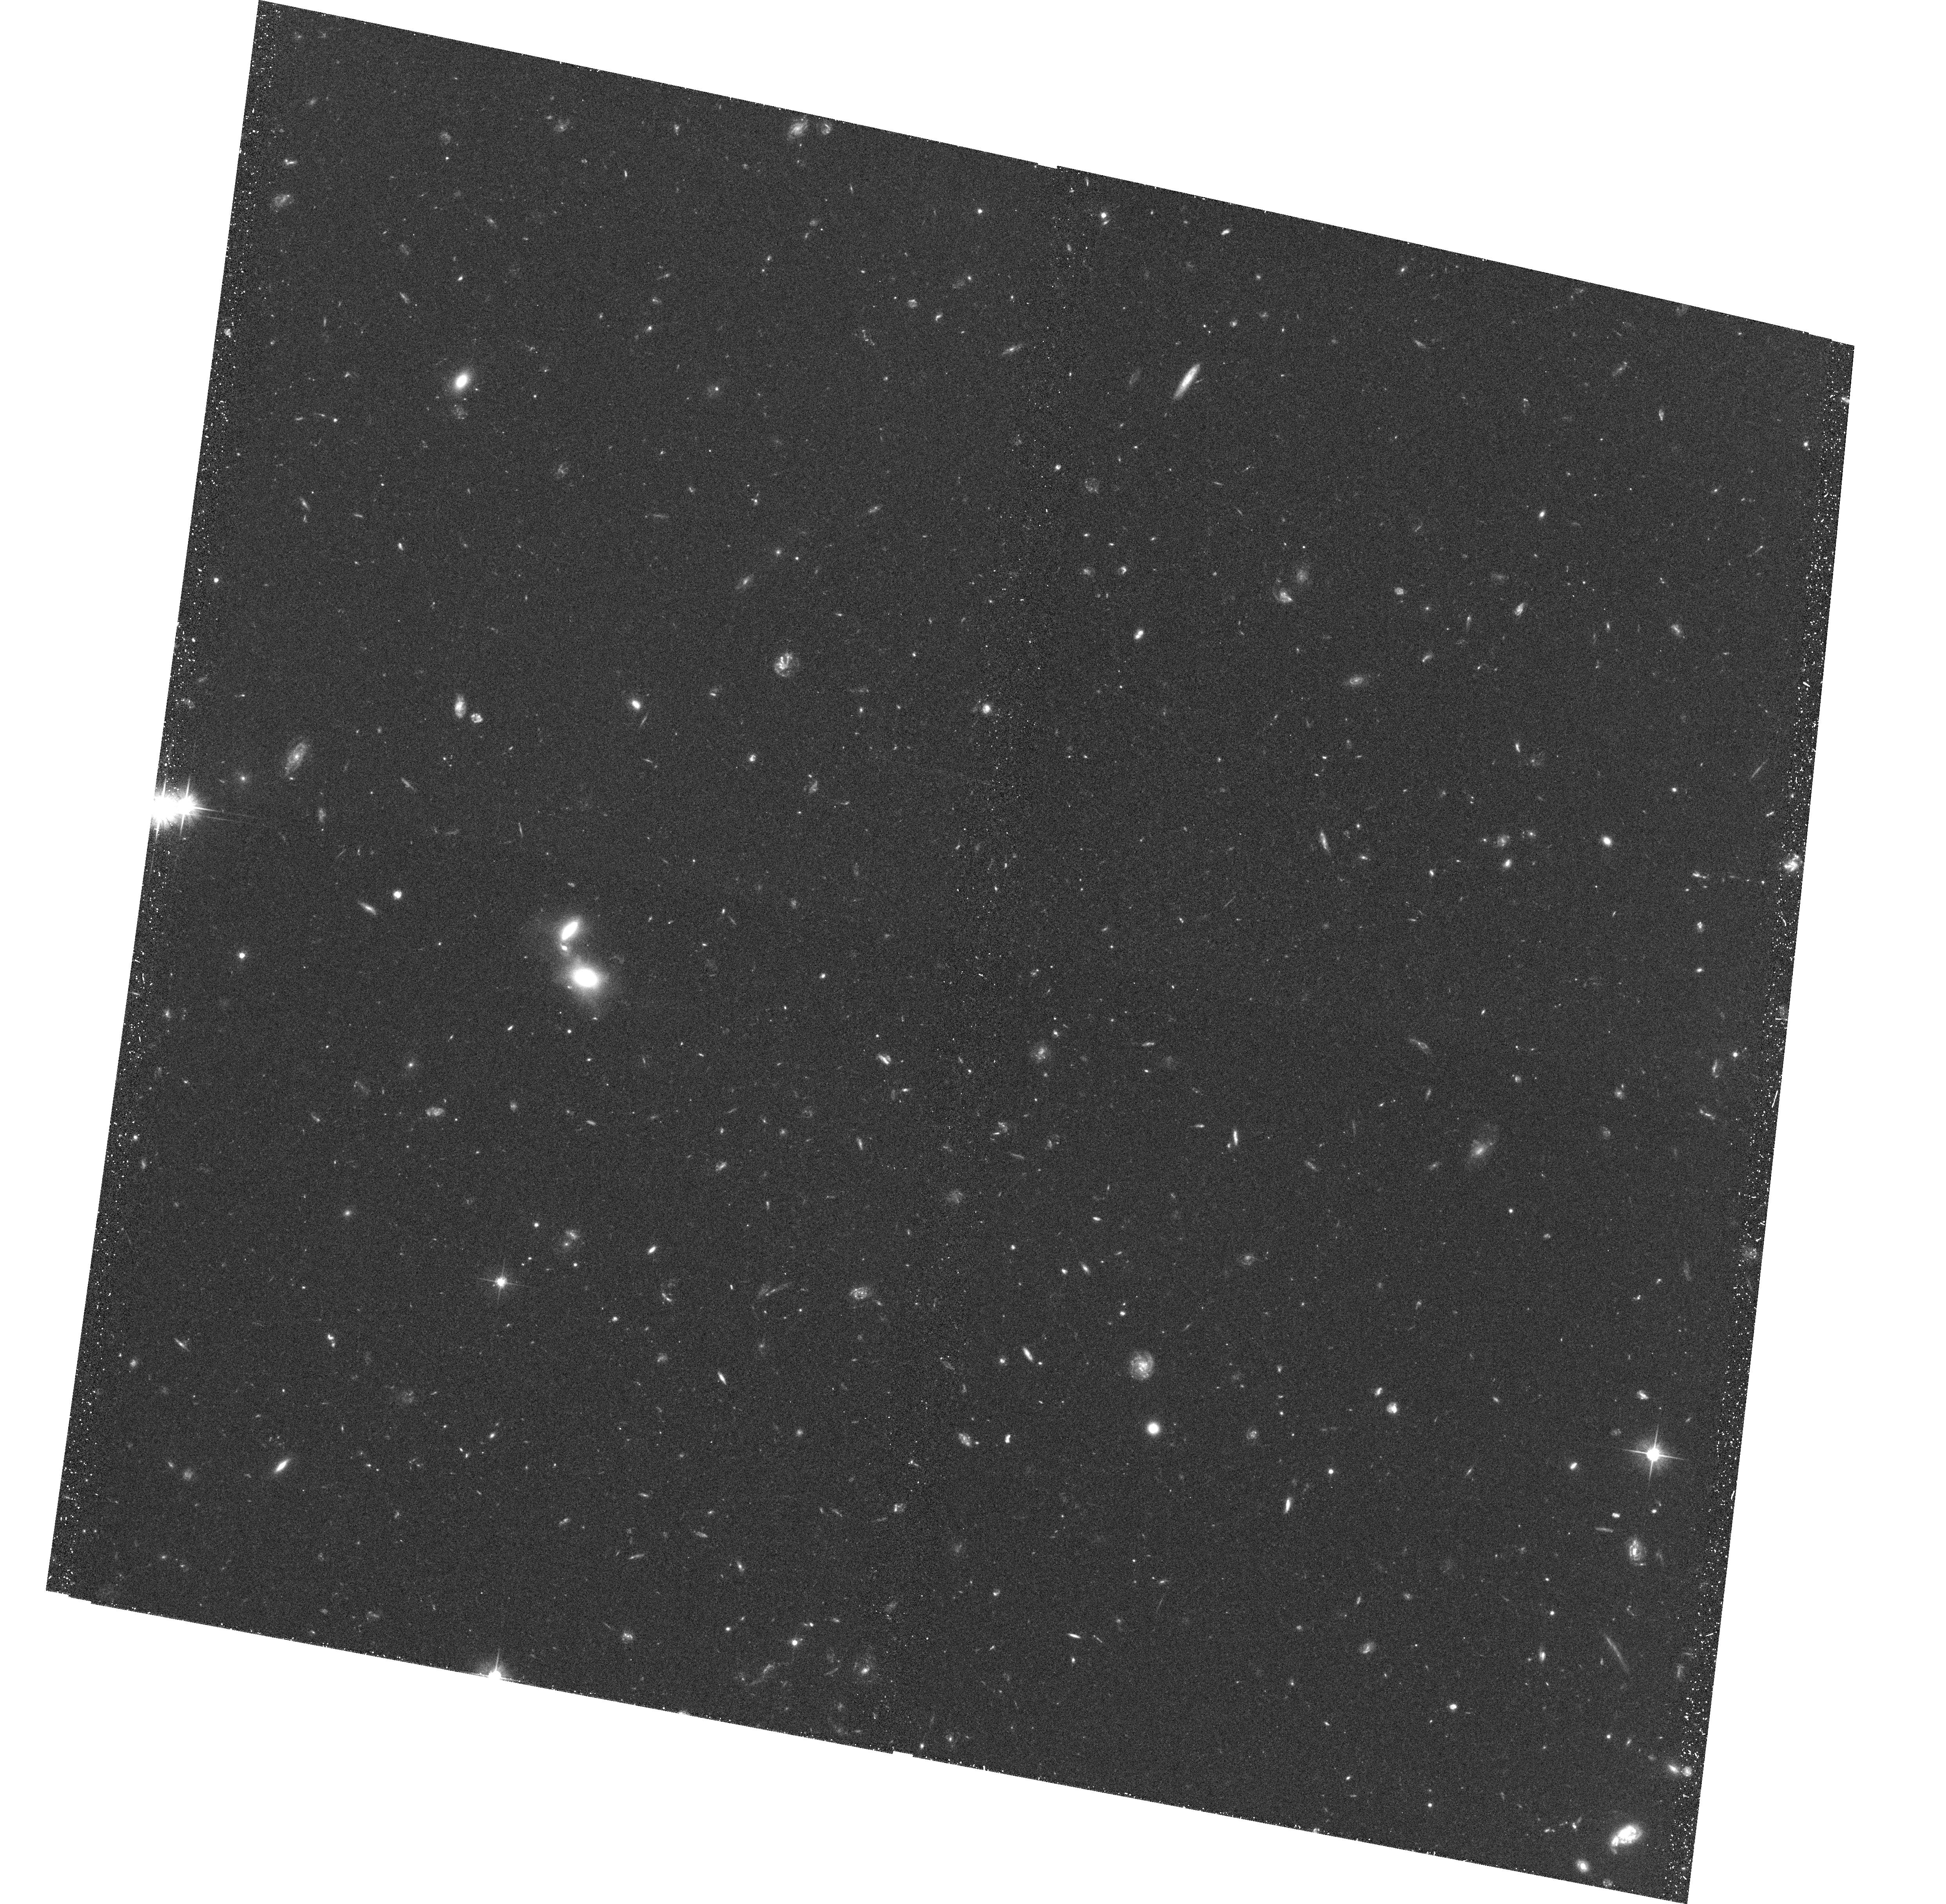
Target: CL-J1226.9+3332-POS2
Instrument: ACS/WFC
Filter: F606W
Exposure: 39 min
Observation ID: hst_10696_02_acs_wfc_f606w_j9e102

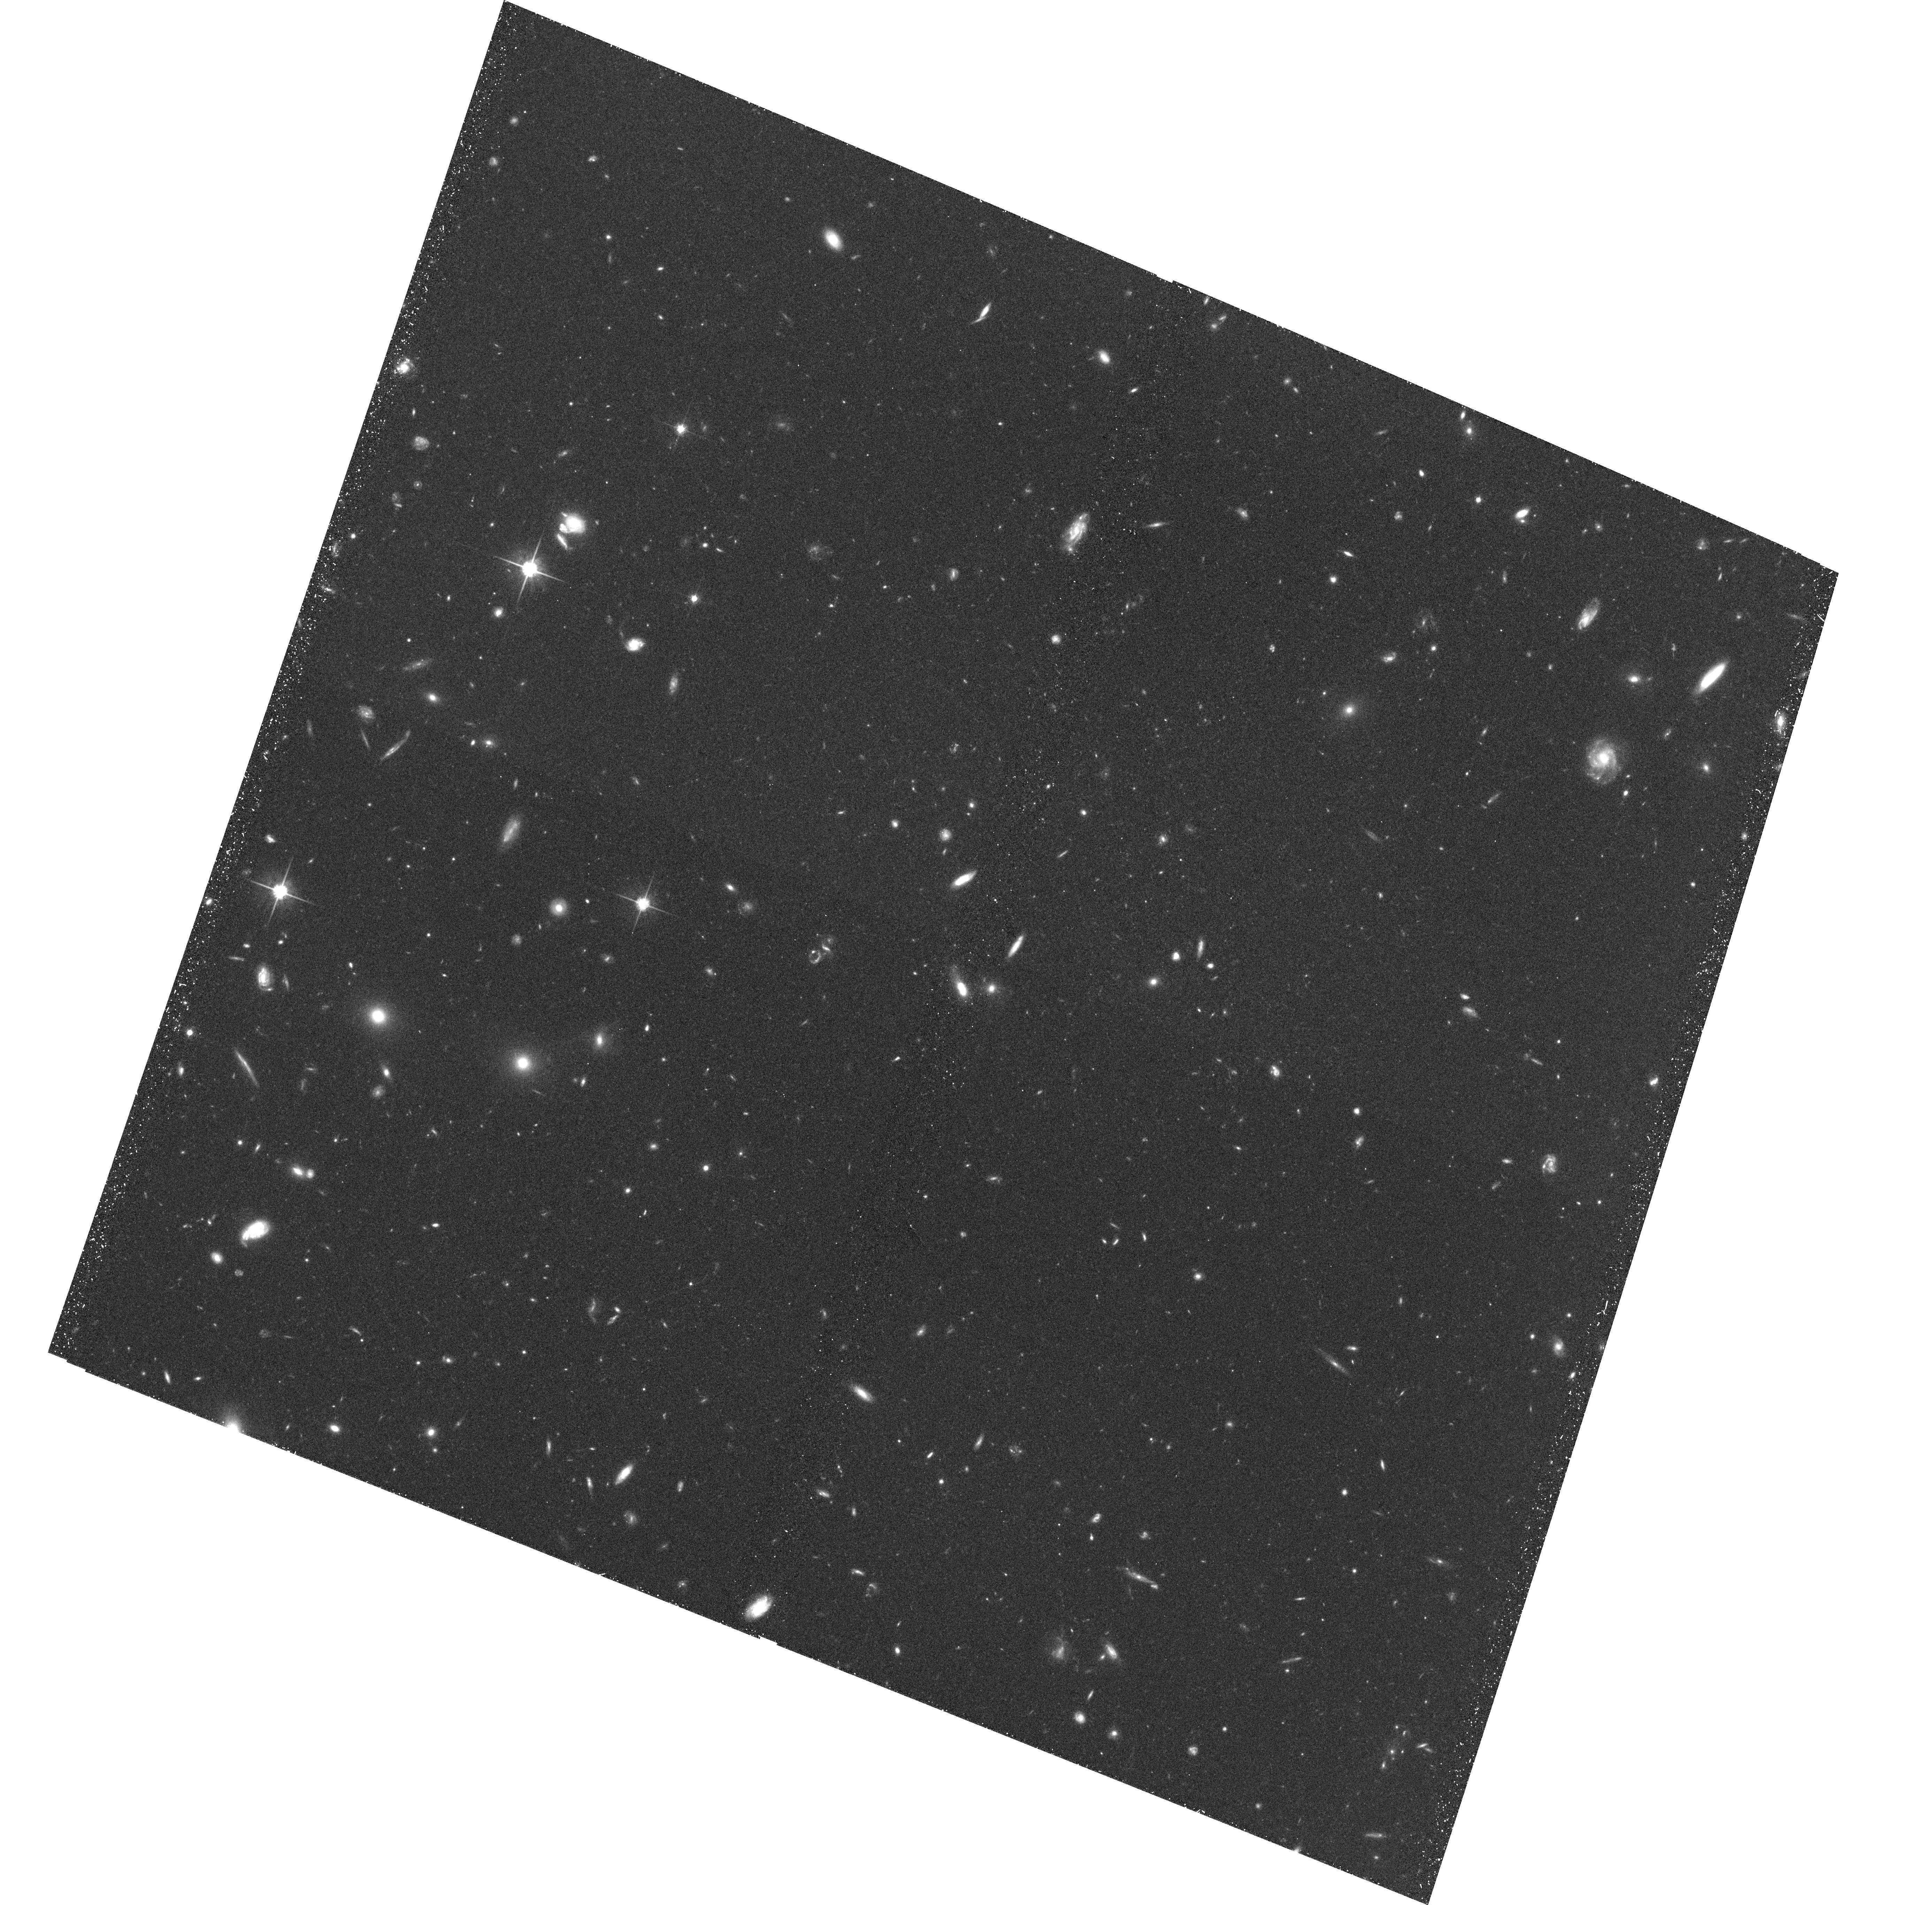
Target: CL-J1226.9+3332-POS6
Instrument: ACS/WFC
Filter: F814W
Exposure: 40 min
Observation ID: hst_10696_06_acs_wfc_f814w_j9e106

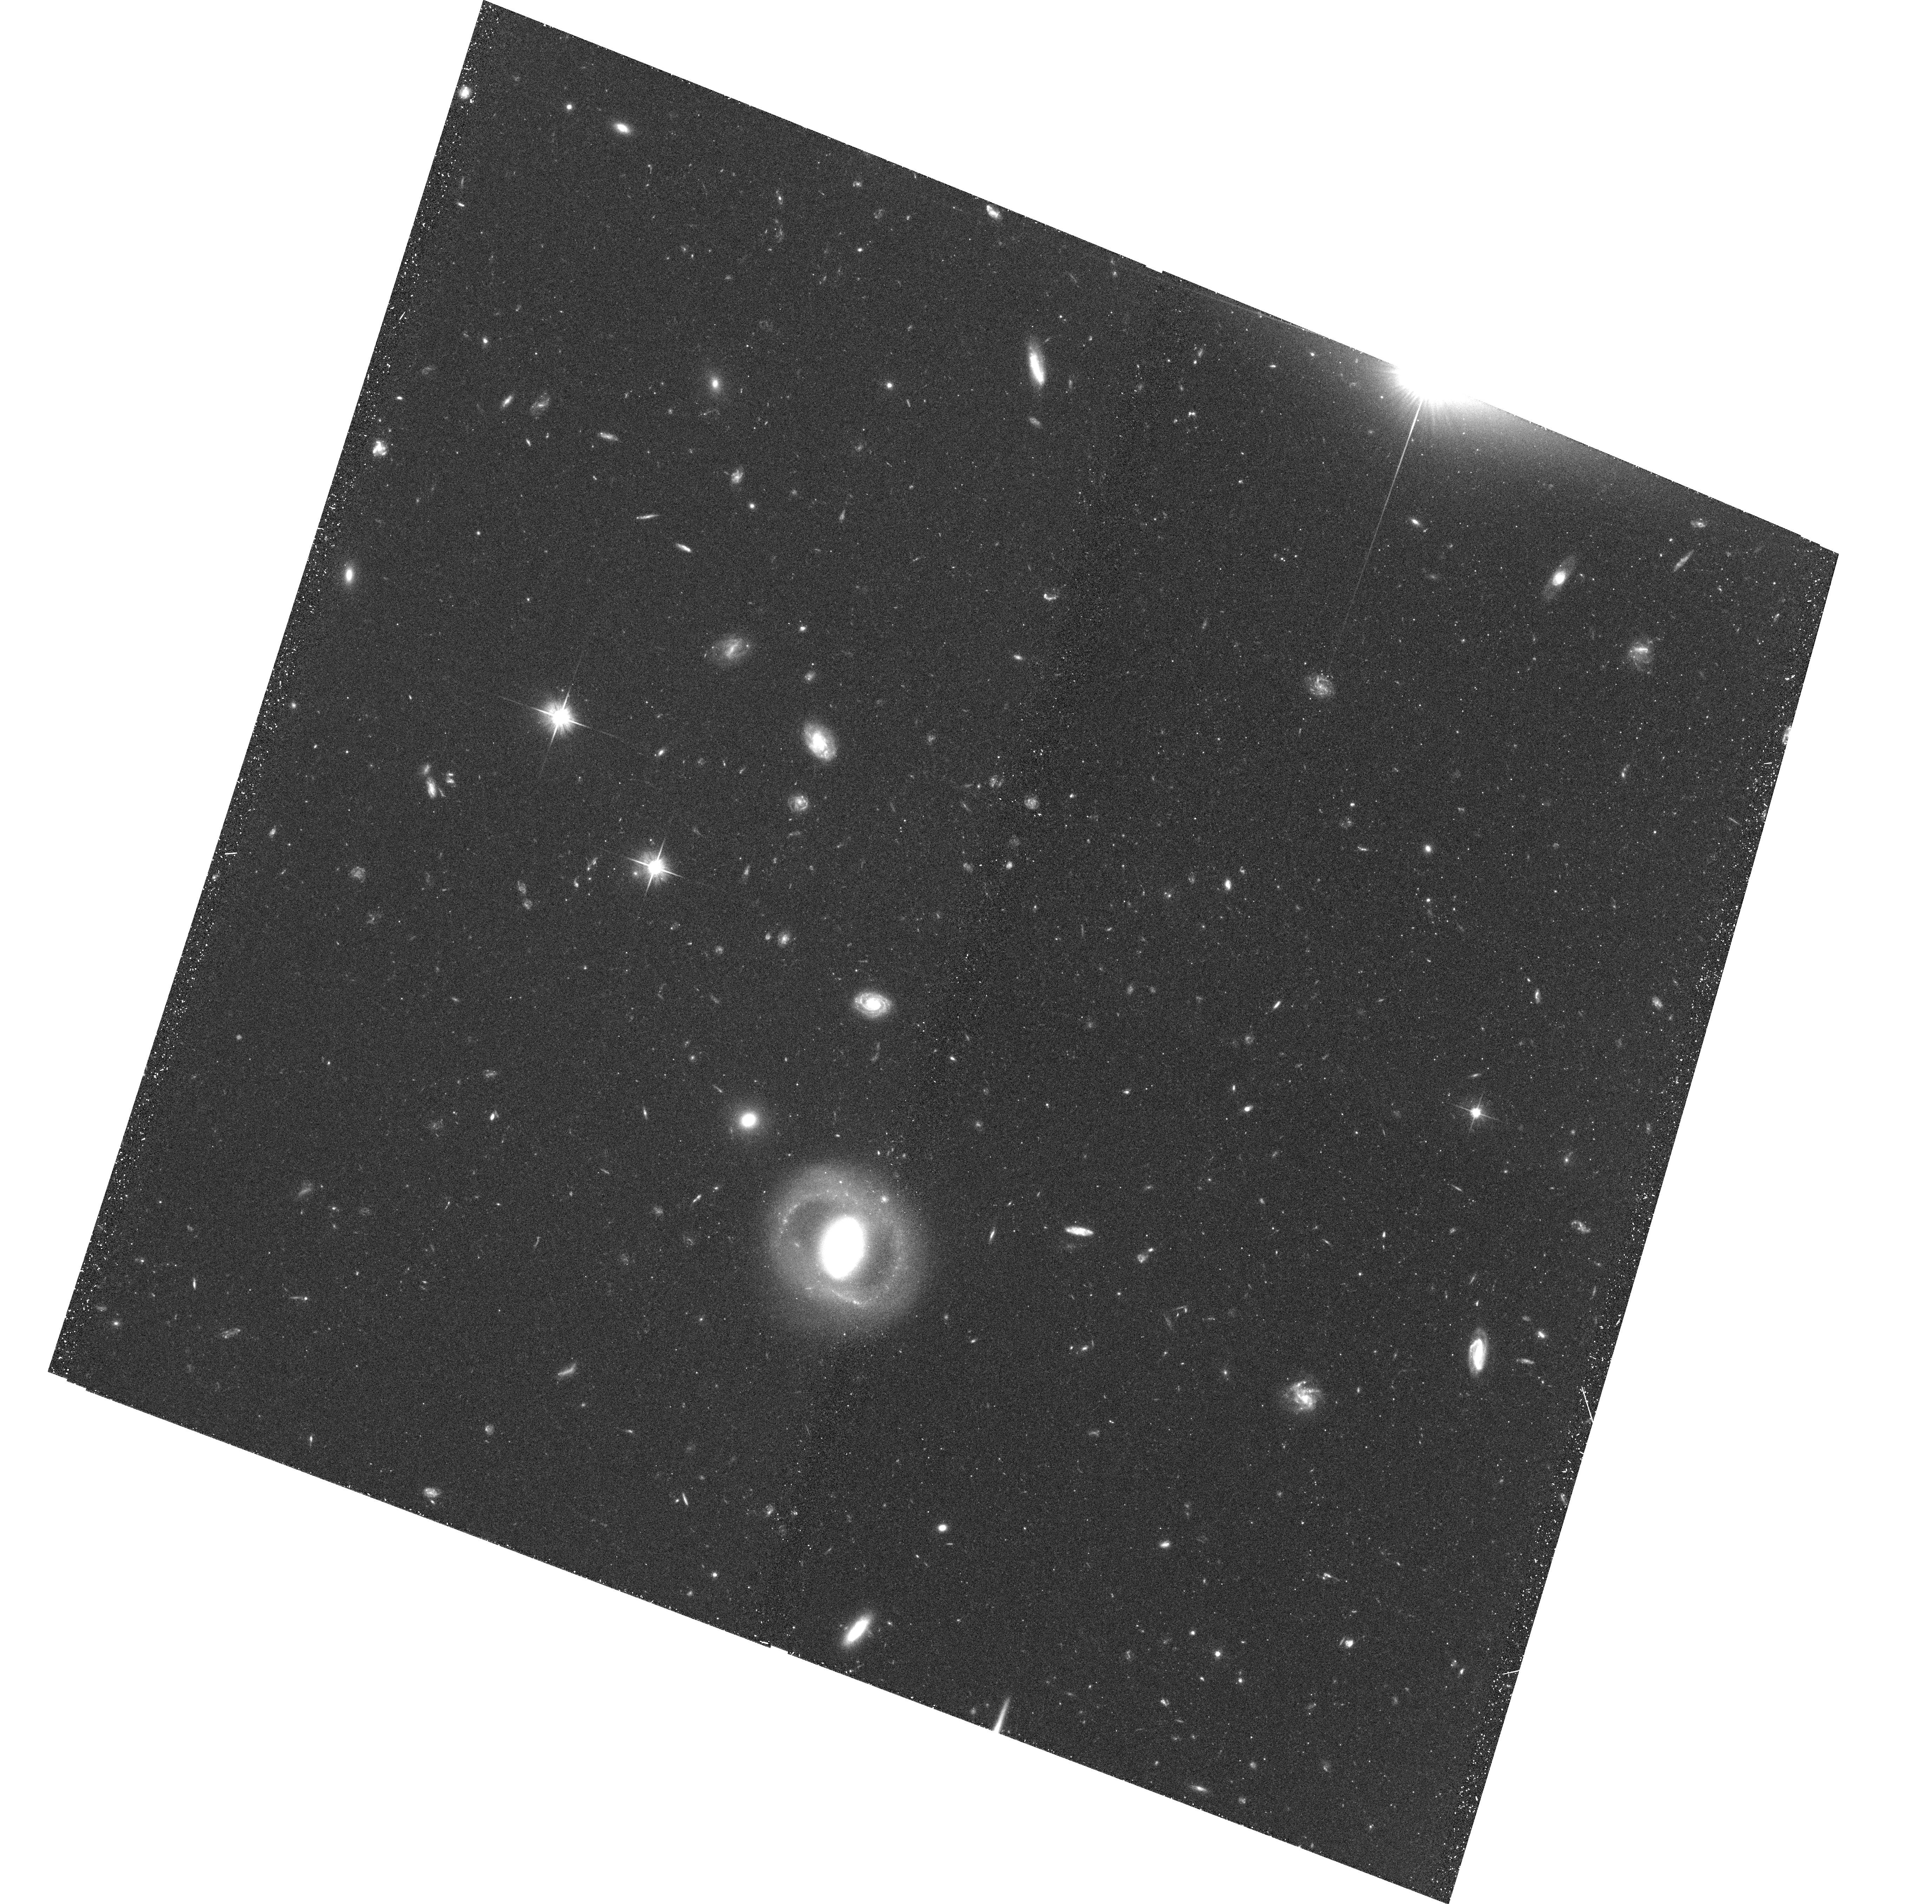
Target: CL-J1226.9+3332-POS4
Instrument: ACS/WFC
Filter: F606W
Exposure: 39 min
Observation ID: hst_10696_04_acs_wfc_f606w_j9e104

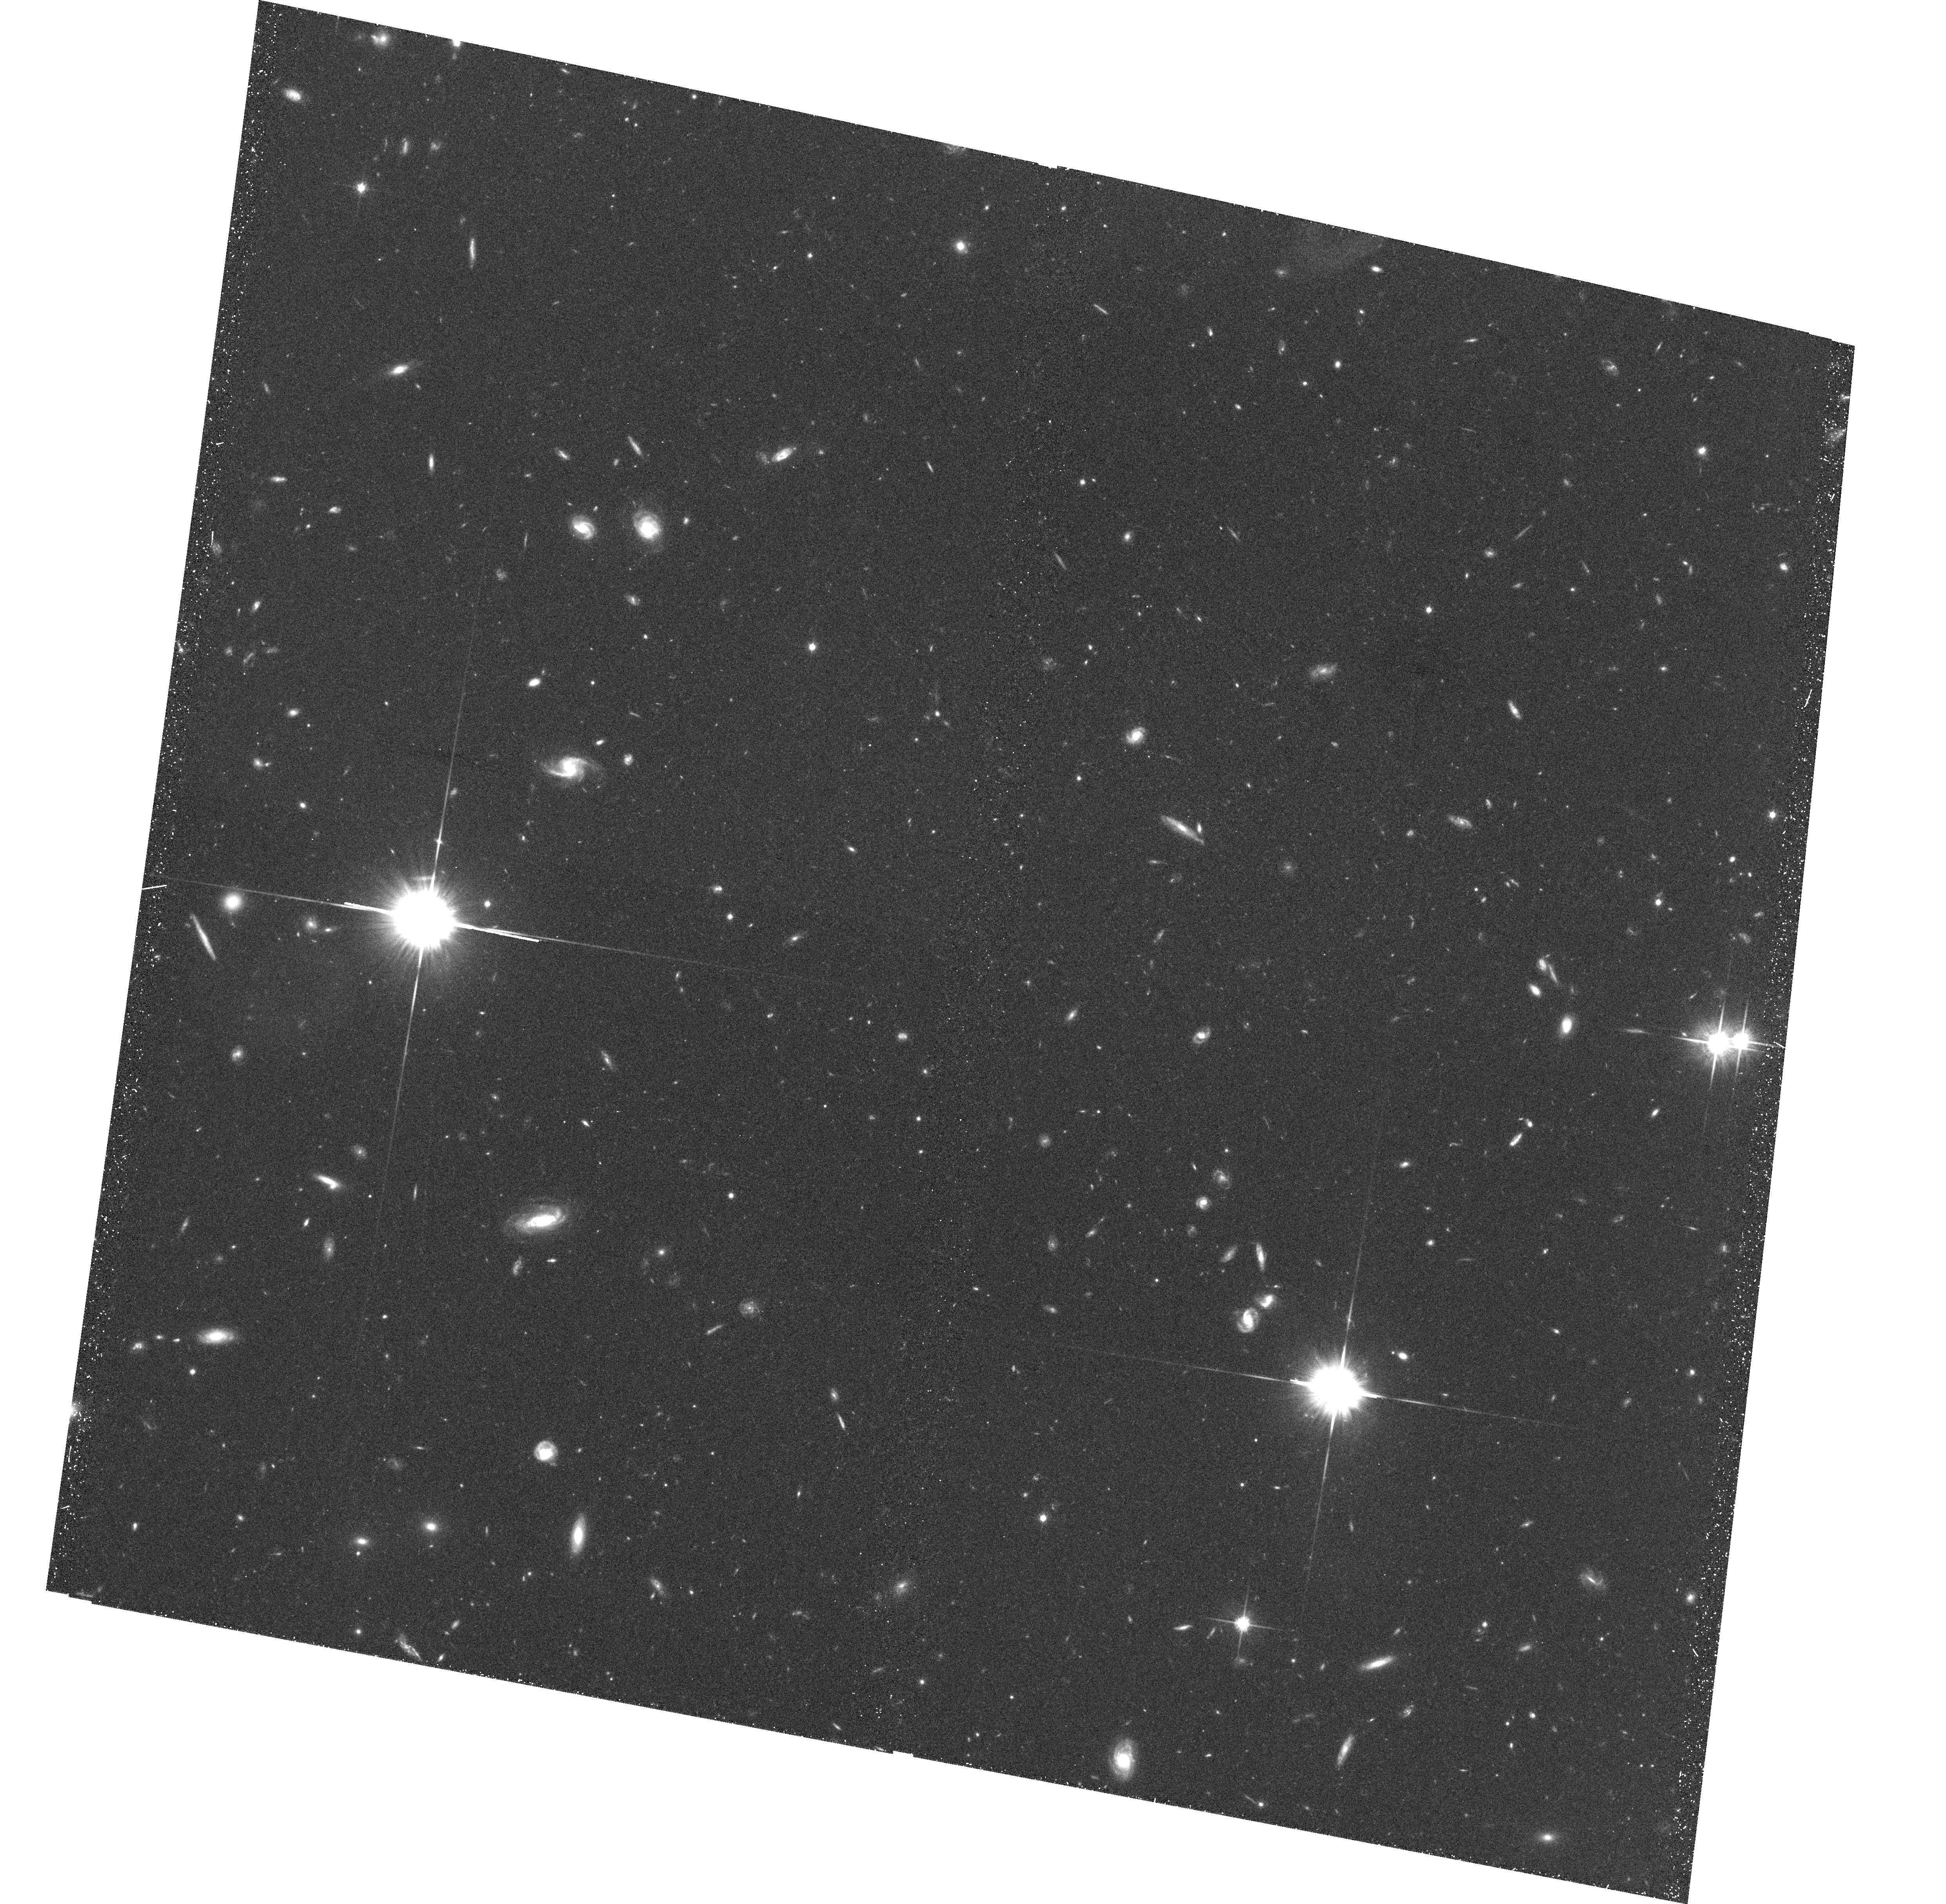
Target: CL-J1226.9+3332-POS5
Instrument: ACS/WFC
Filter: F814W
Exposure: 40 min
Observation ID: hst_10696_05_acs_wfc_f814w_j9e105

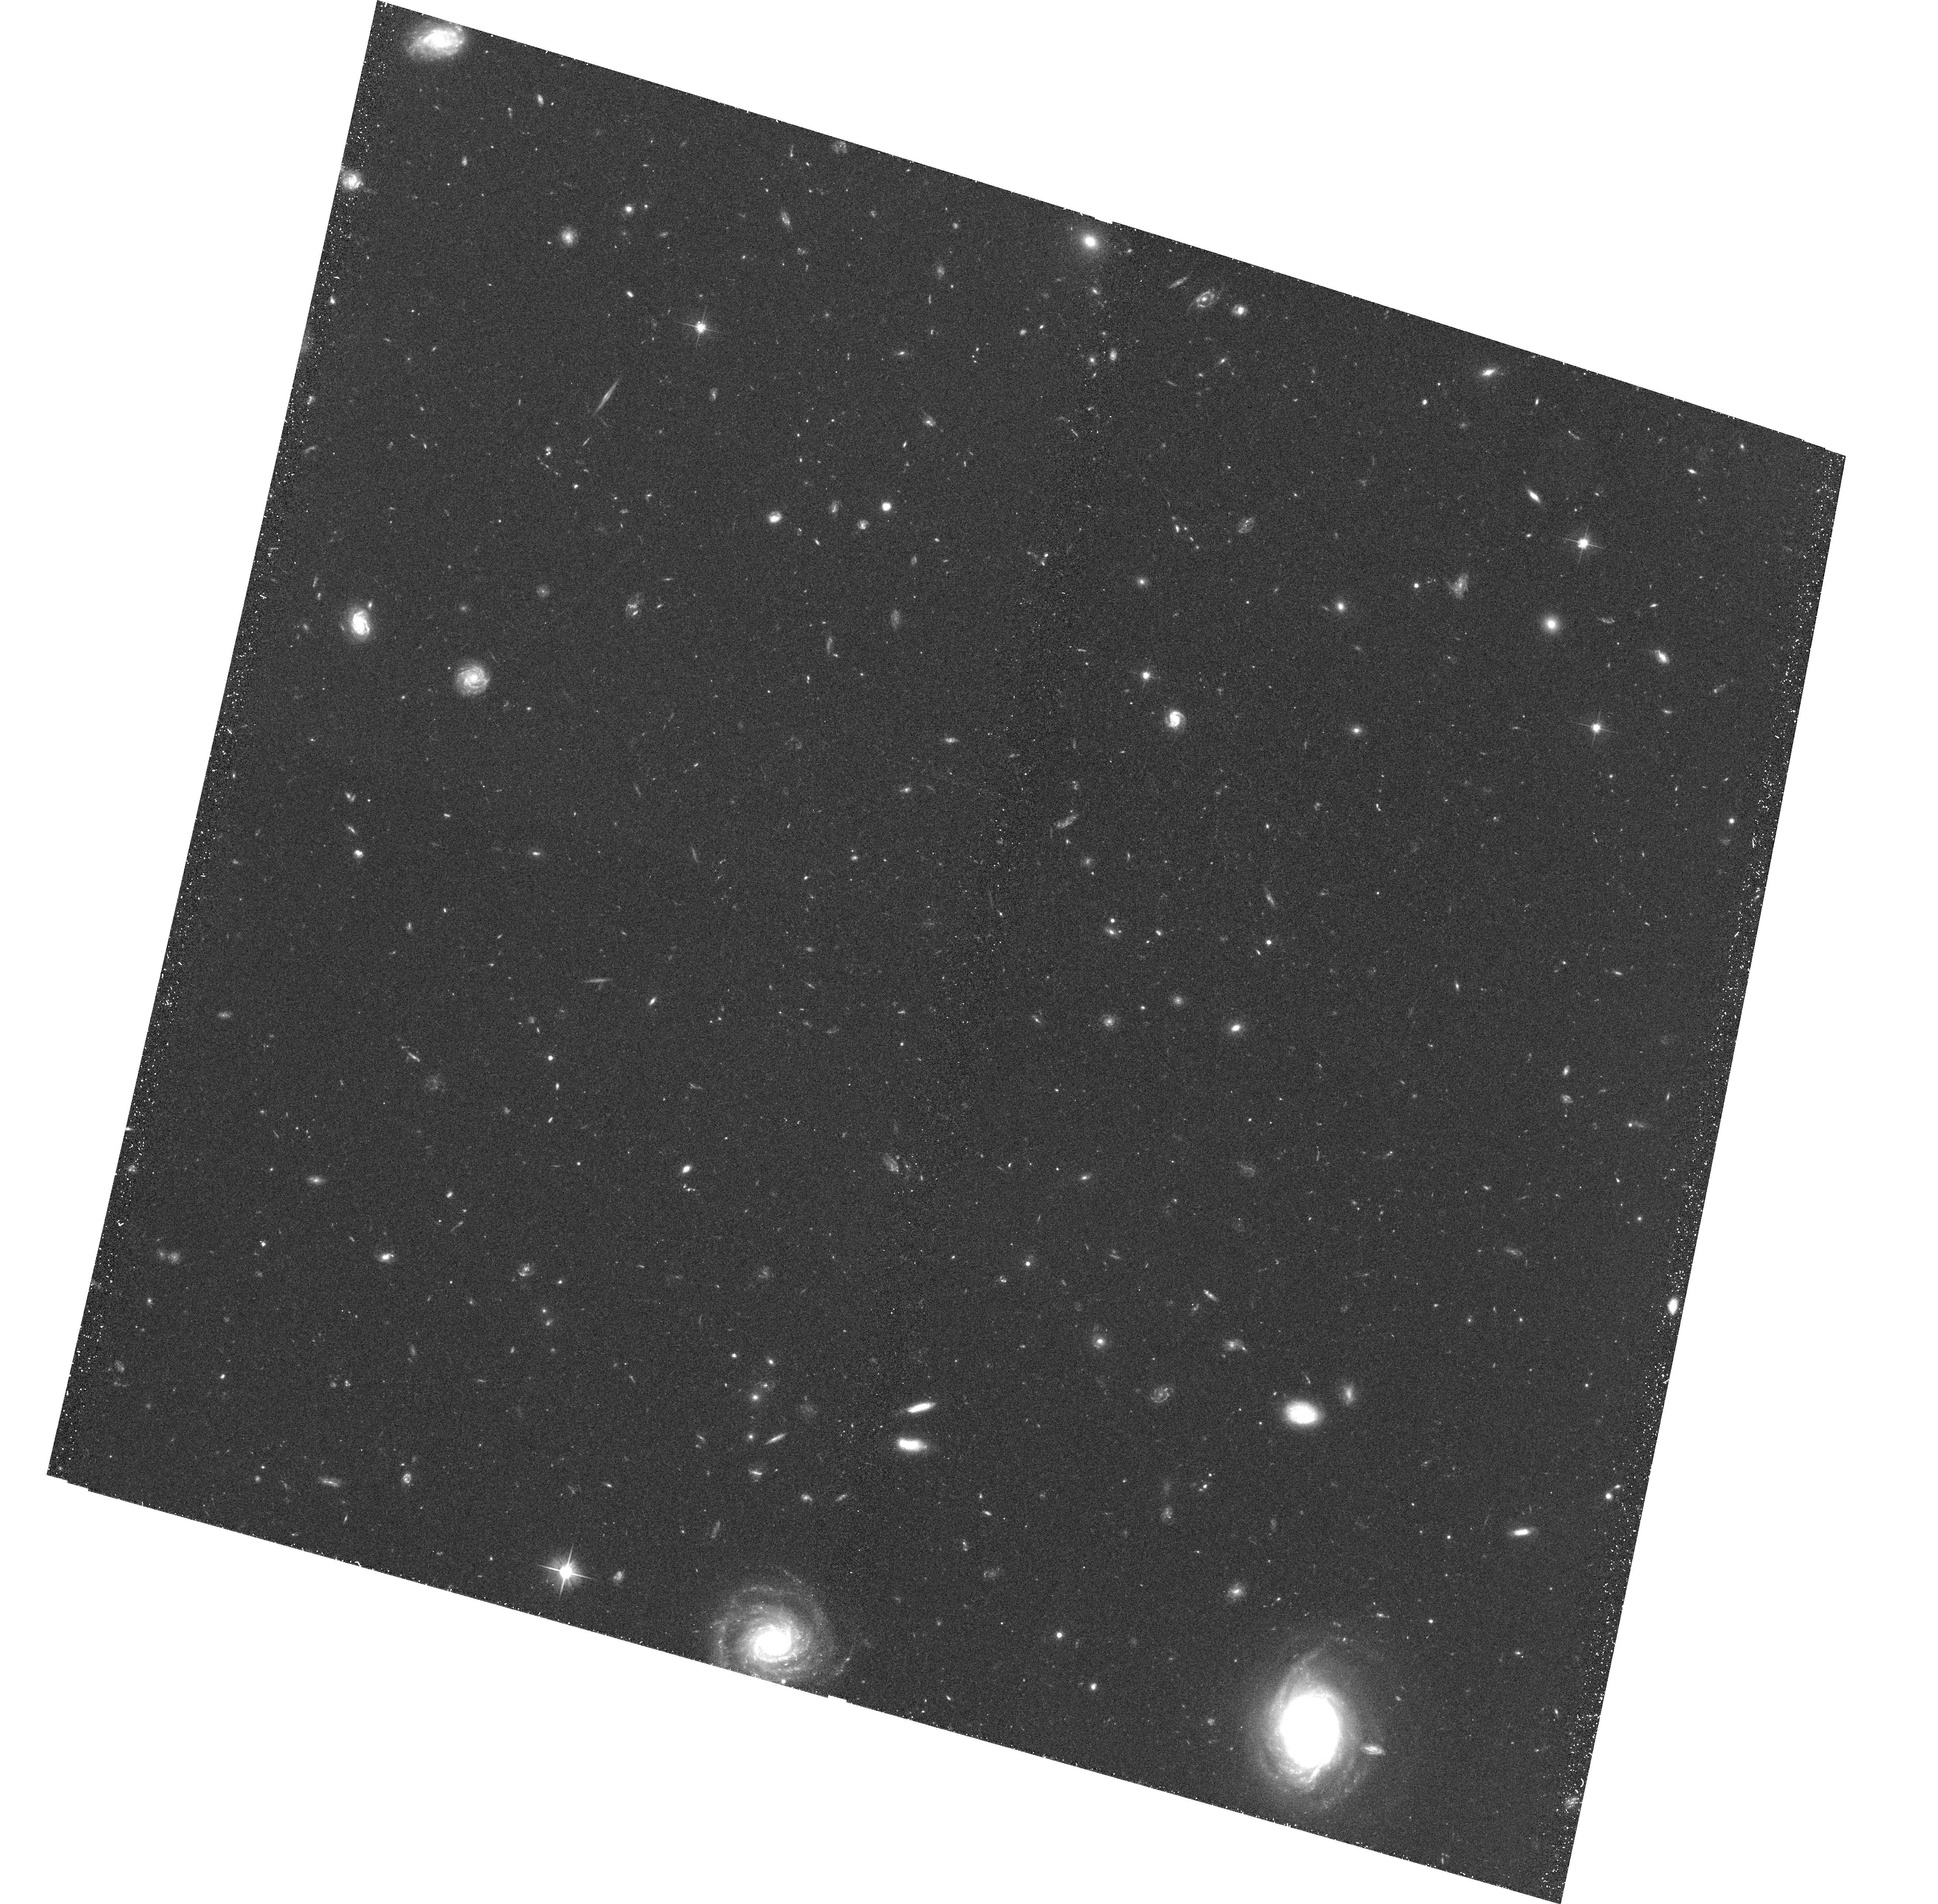
Target: CL-J1226.9+3332-POS1
Instrument: ACS/WFC
Filter: F606W
Exposure: 39 min
Observation ID: hst_10696_01_acs_wfc_f606w_j9e101

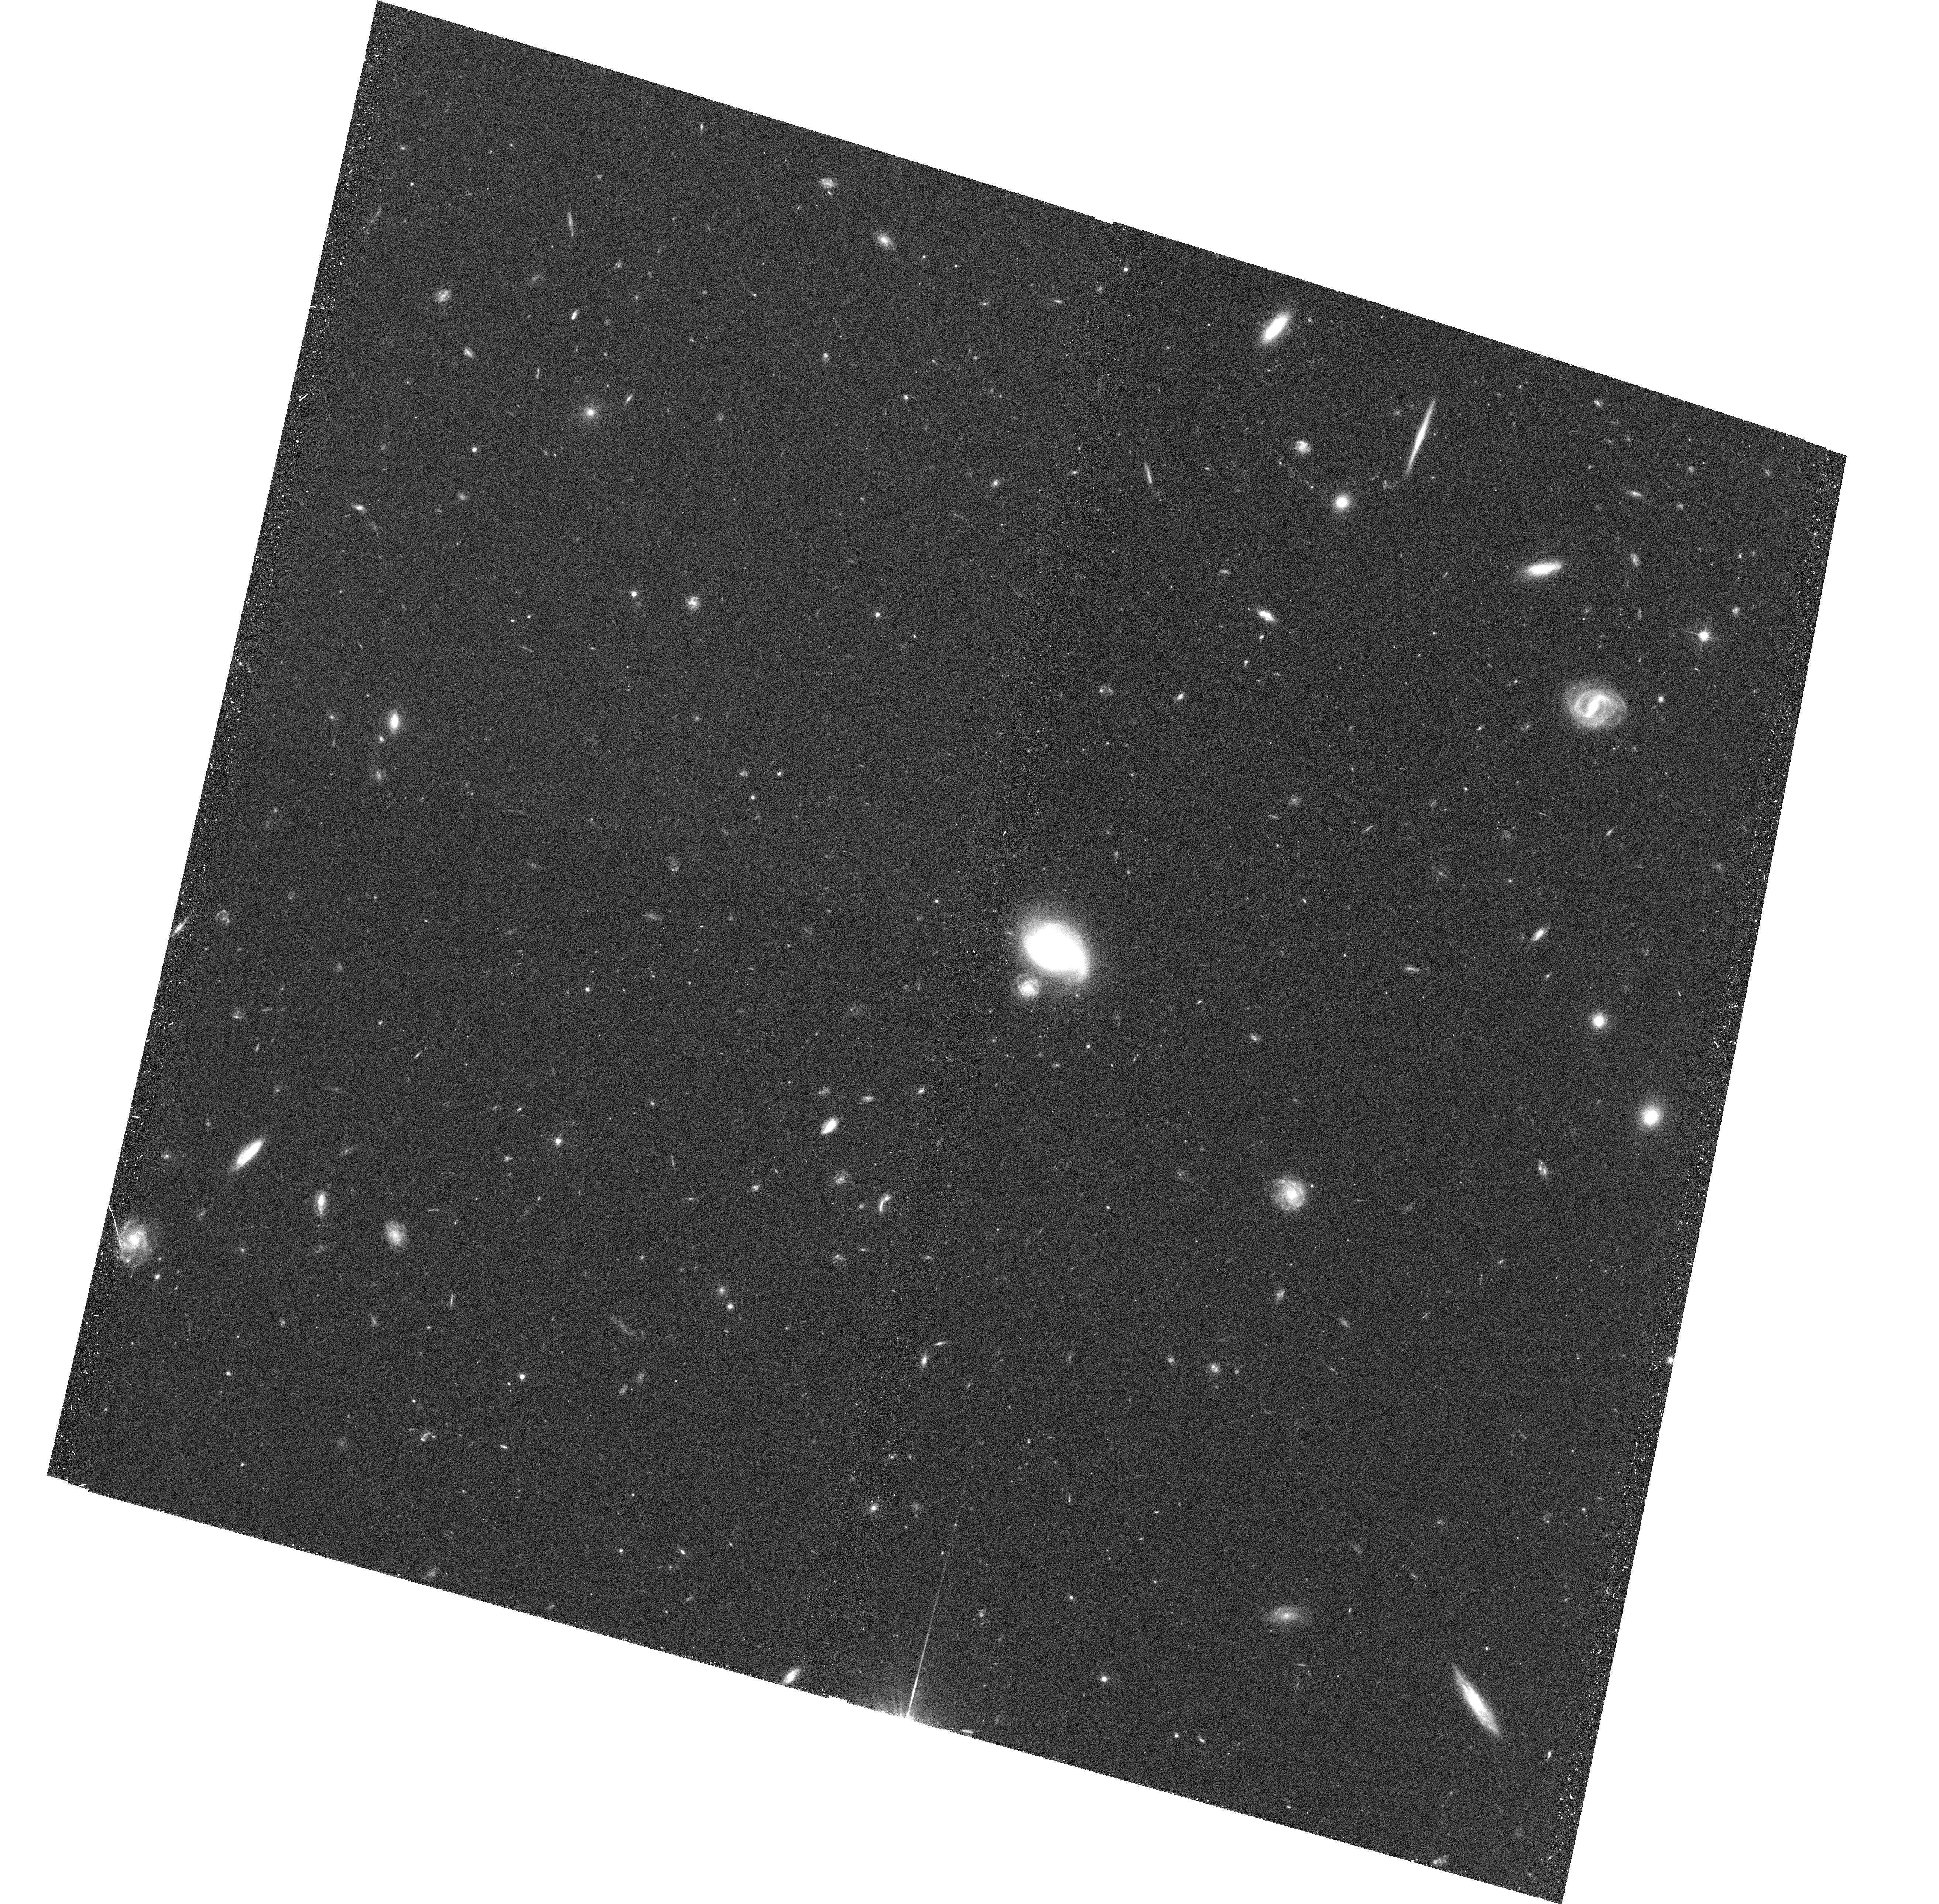
Target: CL-J1226.9+3332-POS3
Instrument: ACS/WFC
Filter: F606W
Exposure: 39 min
Observation ID: hst_10696_03_acs_wfc_f606w_j9e103

Galaxy Populations at Very Large Cluster Radii III: The Outskirts of CL J1226.9+3332 at z=0.89 (PI: Ford, Holland)

We propose to use the Advanced Camera for Surveys to image 10 selected fields in the outskirts of X-ray luminous cluster Cl J1226.9+3332 at z=0.89, for a detailed study of those galaxies entering the cluster for the first time. These data will be combined with the existing ACS imaging of the inner portions of the cluster, and be analyzed in parallel with our wide-field two-color ACS mosaics of MS 1054--03 (z=0.83) and RX J0152--13 (z=0.83). Together, these studies of the galaxy populations well beyond the virial radii of the clusters will allow us to directly (1) study the transformation of infalling field spirals into cluster early-types using the morphology-density relation to large radii and very low local densities; (2) measure the frequency of galaxy-galaxy mergers and interactions in the infall region; and (3) determine the star-formation histories of those field galaxies most recently accreted by the cluster, using accurate colors, morphologies, and M/L ratios. The wide-field HST/ACS data will be supplemented with both wide-field multi-object spectroscopy and photometric redshifts from ground-based broadband optical and near-IR imaging. By studying the clusters out to twice their virial radii, the three clusters in our sample will directly test predictions for the formation of early-type galaxies and for the transformation of field galaxies into present-day cluster galaxies.